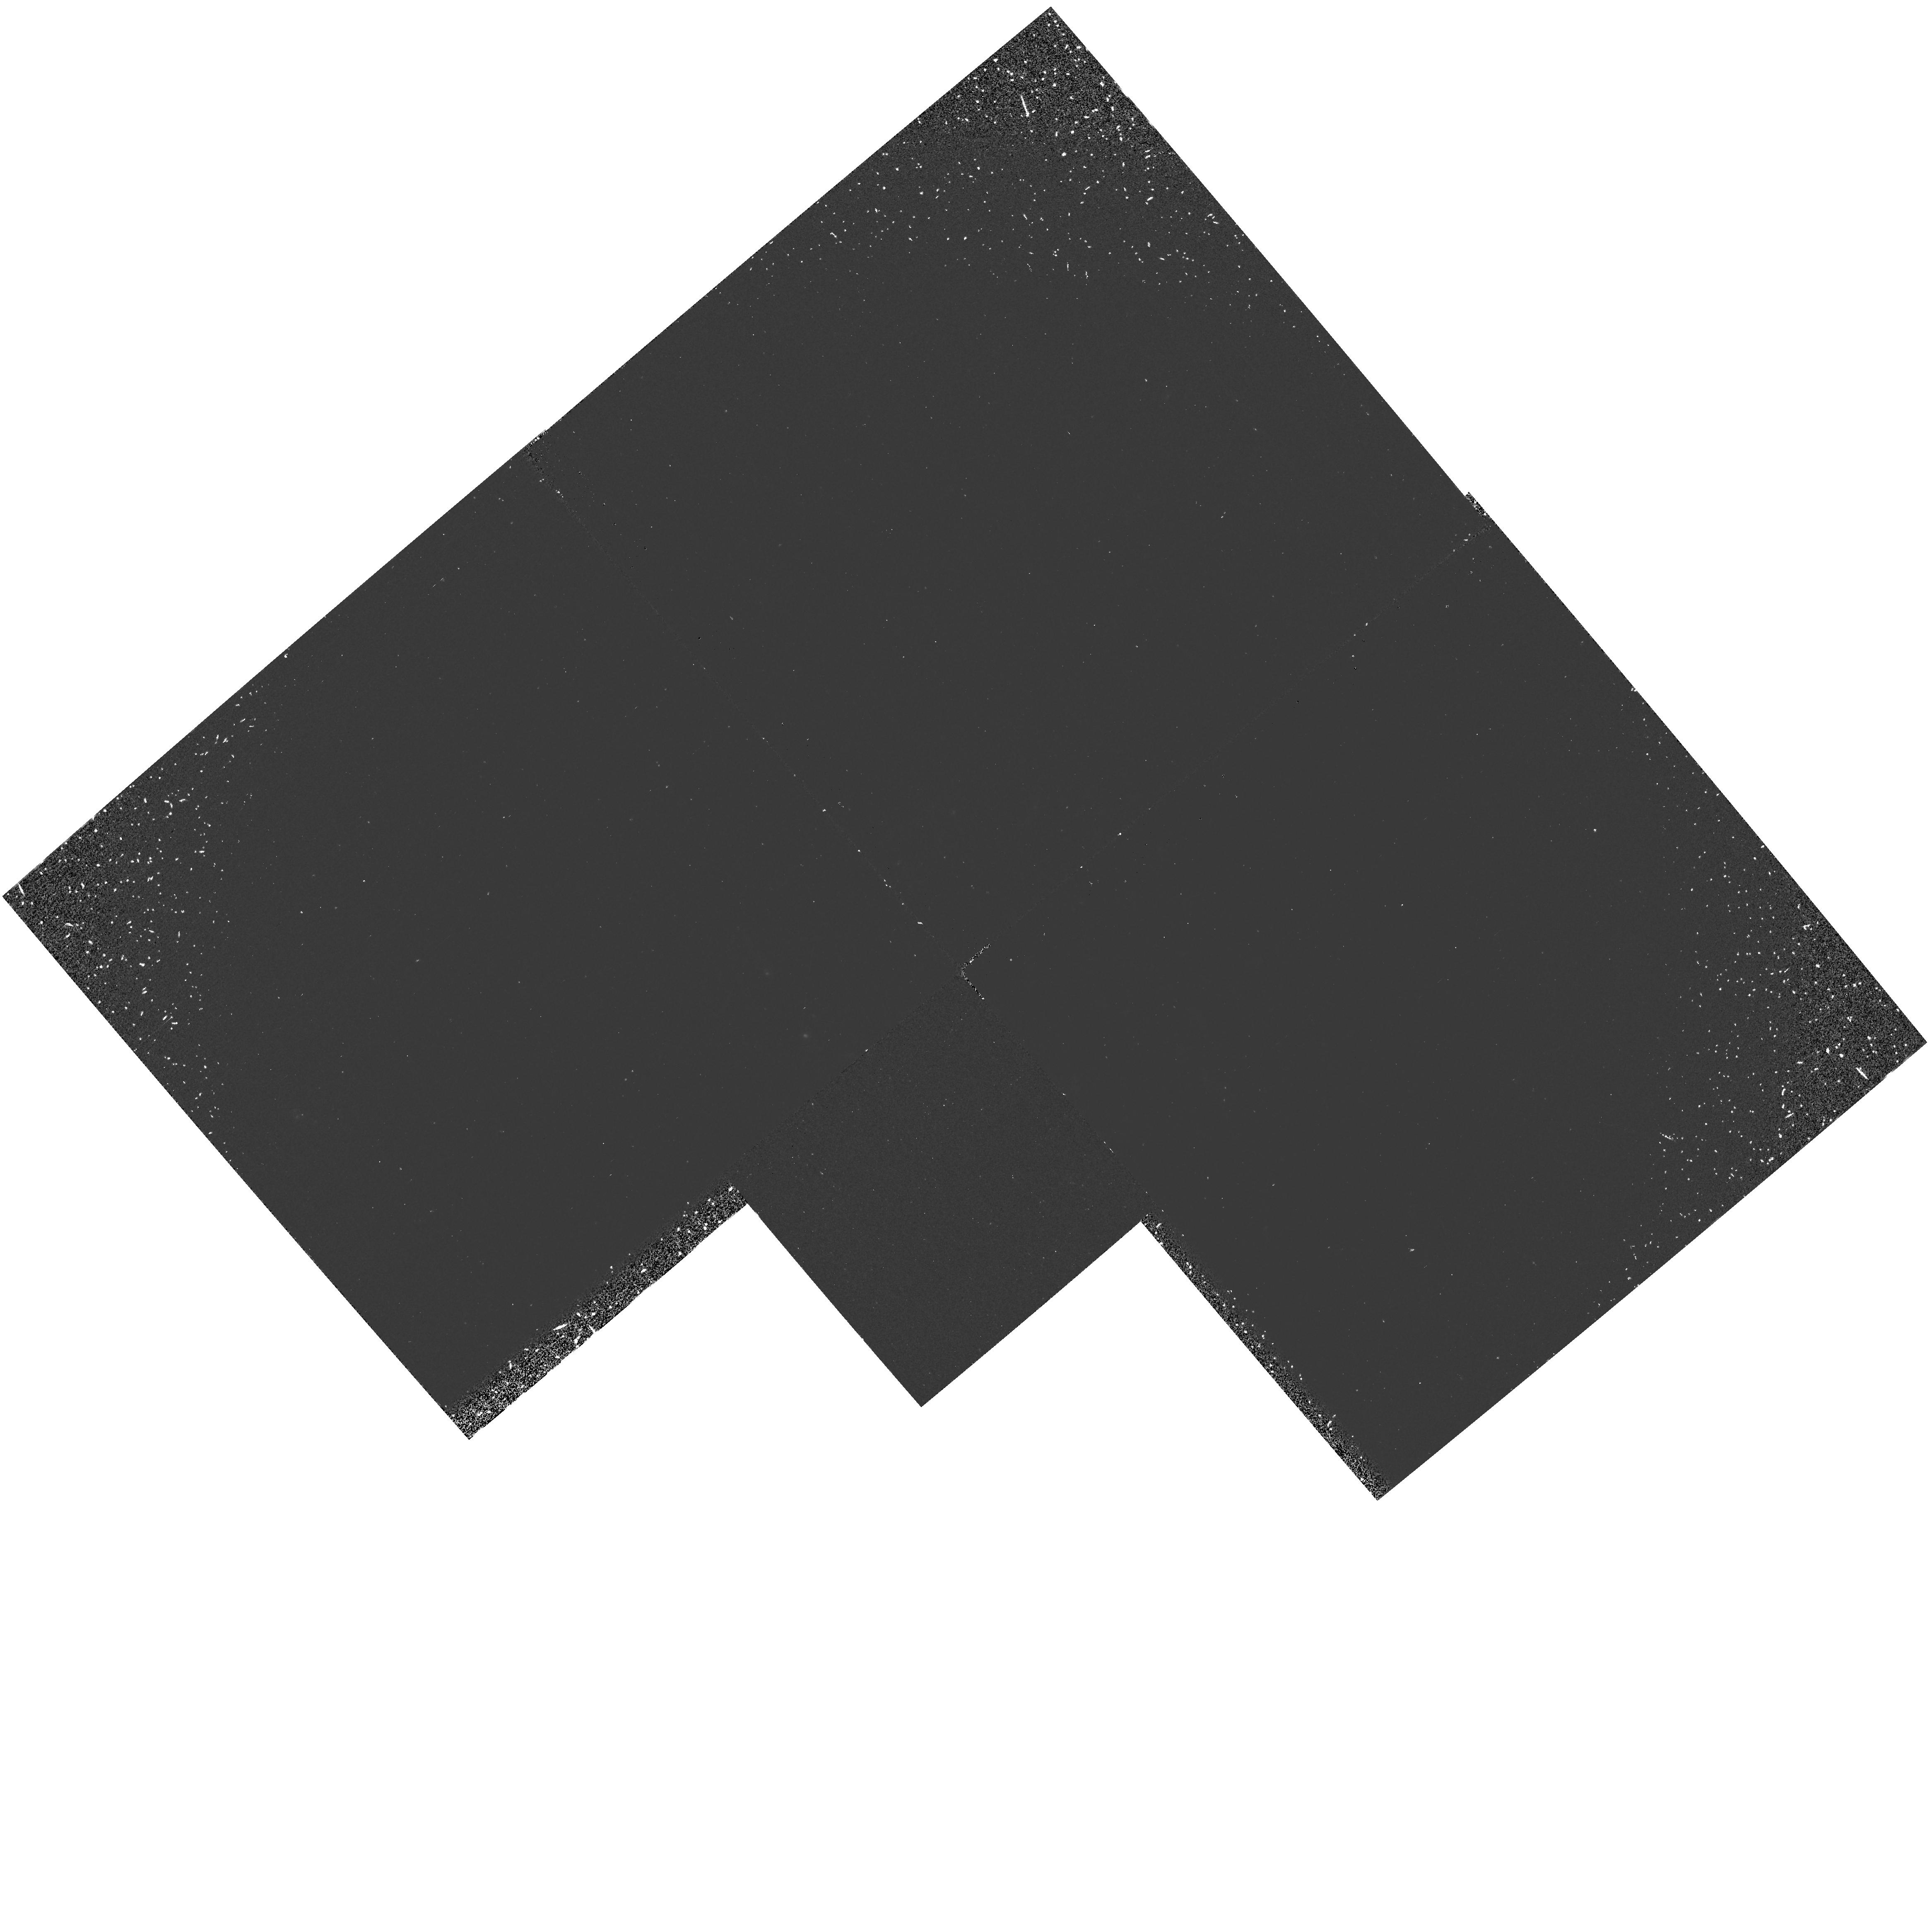
Target: SN1994I. Instrument: WFPC2/PC. Filter: F160BW. Exposure: 33 min. Observation ID: hst_5623_03_wfpc2_pc_f160bw_u2dw03

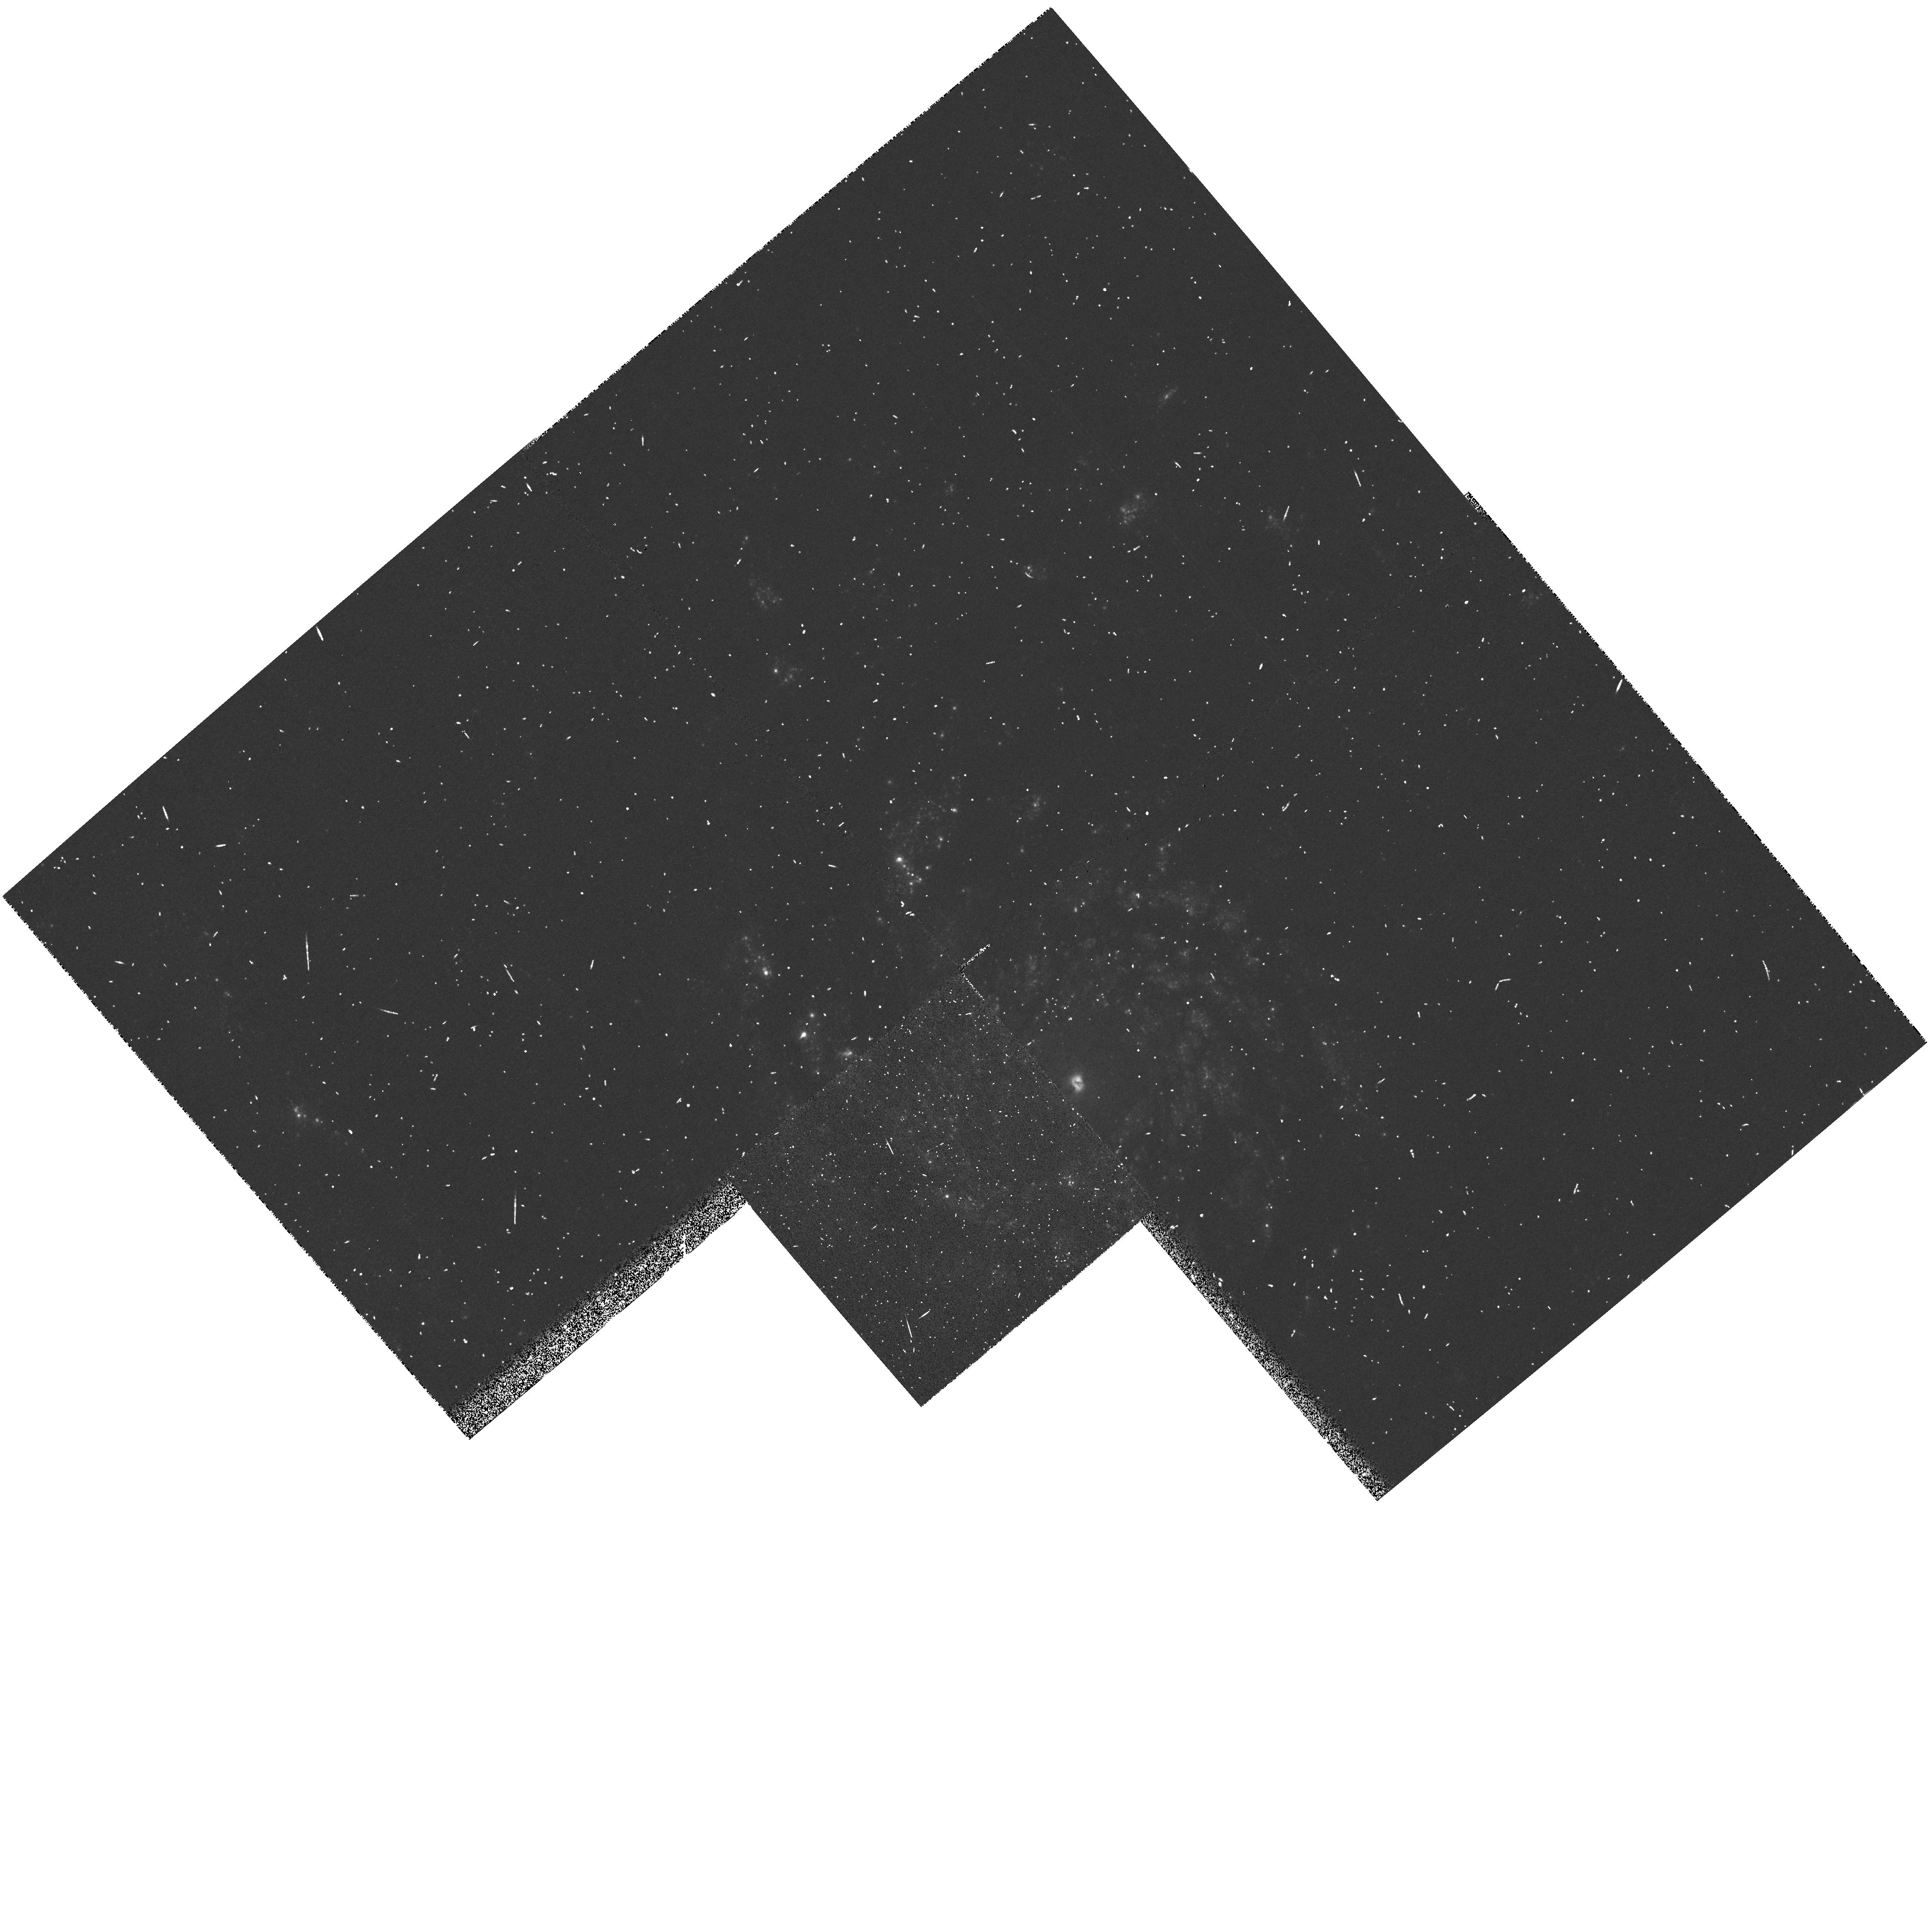
Target: SN1994I. Instrument: WFPC2/PC. Filter: F336W. Exposure: 3 min. Observation ID: hst_5623_03_wfpc2_pc_f336w_u2dw03

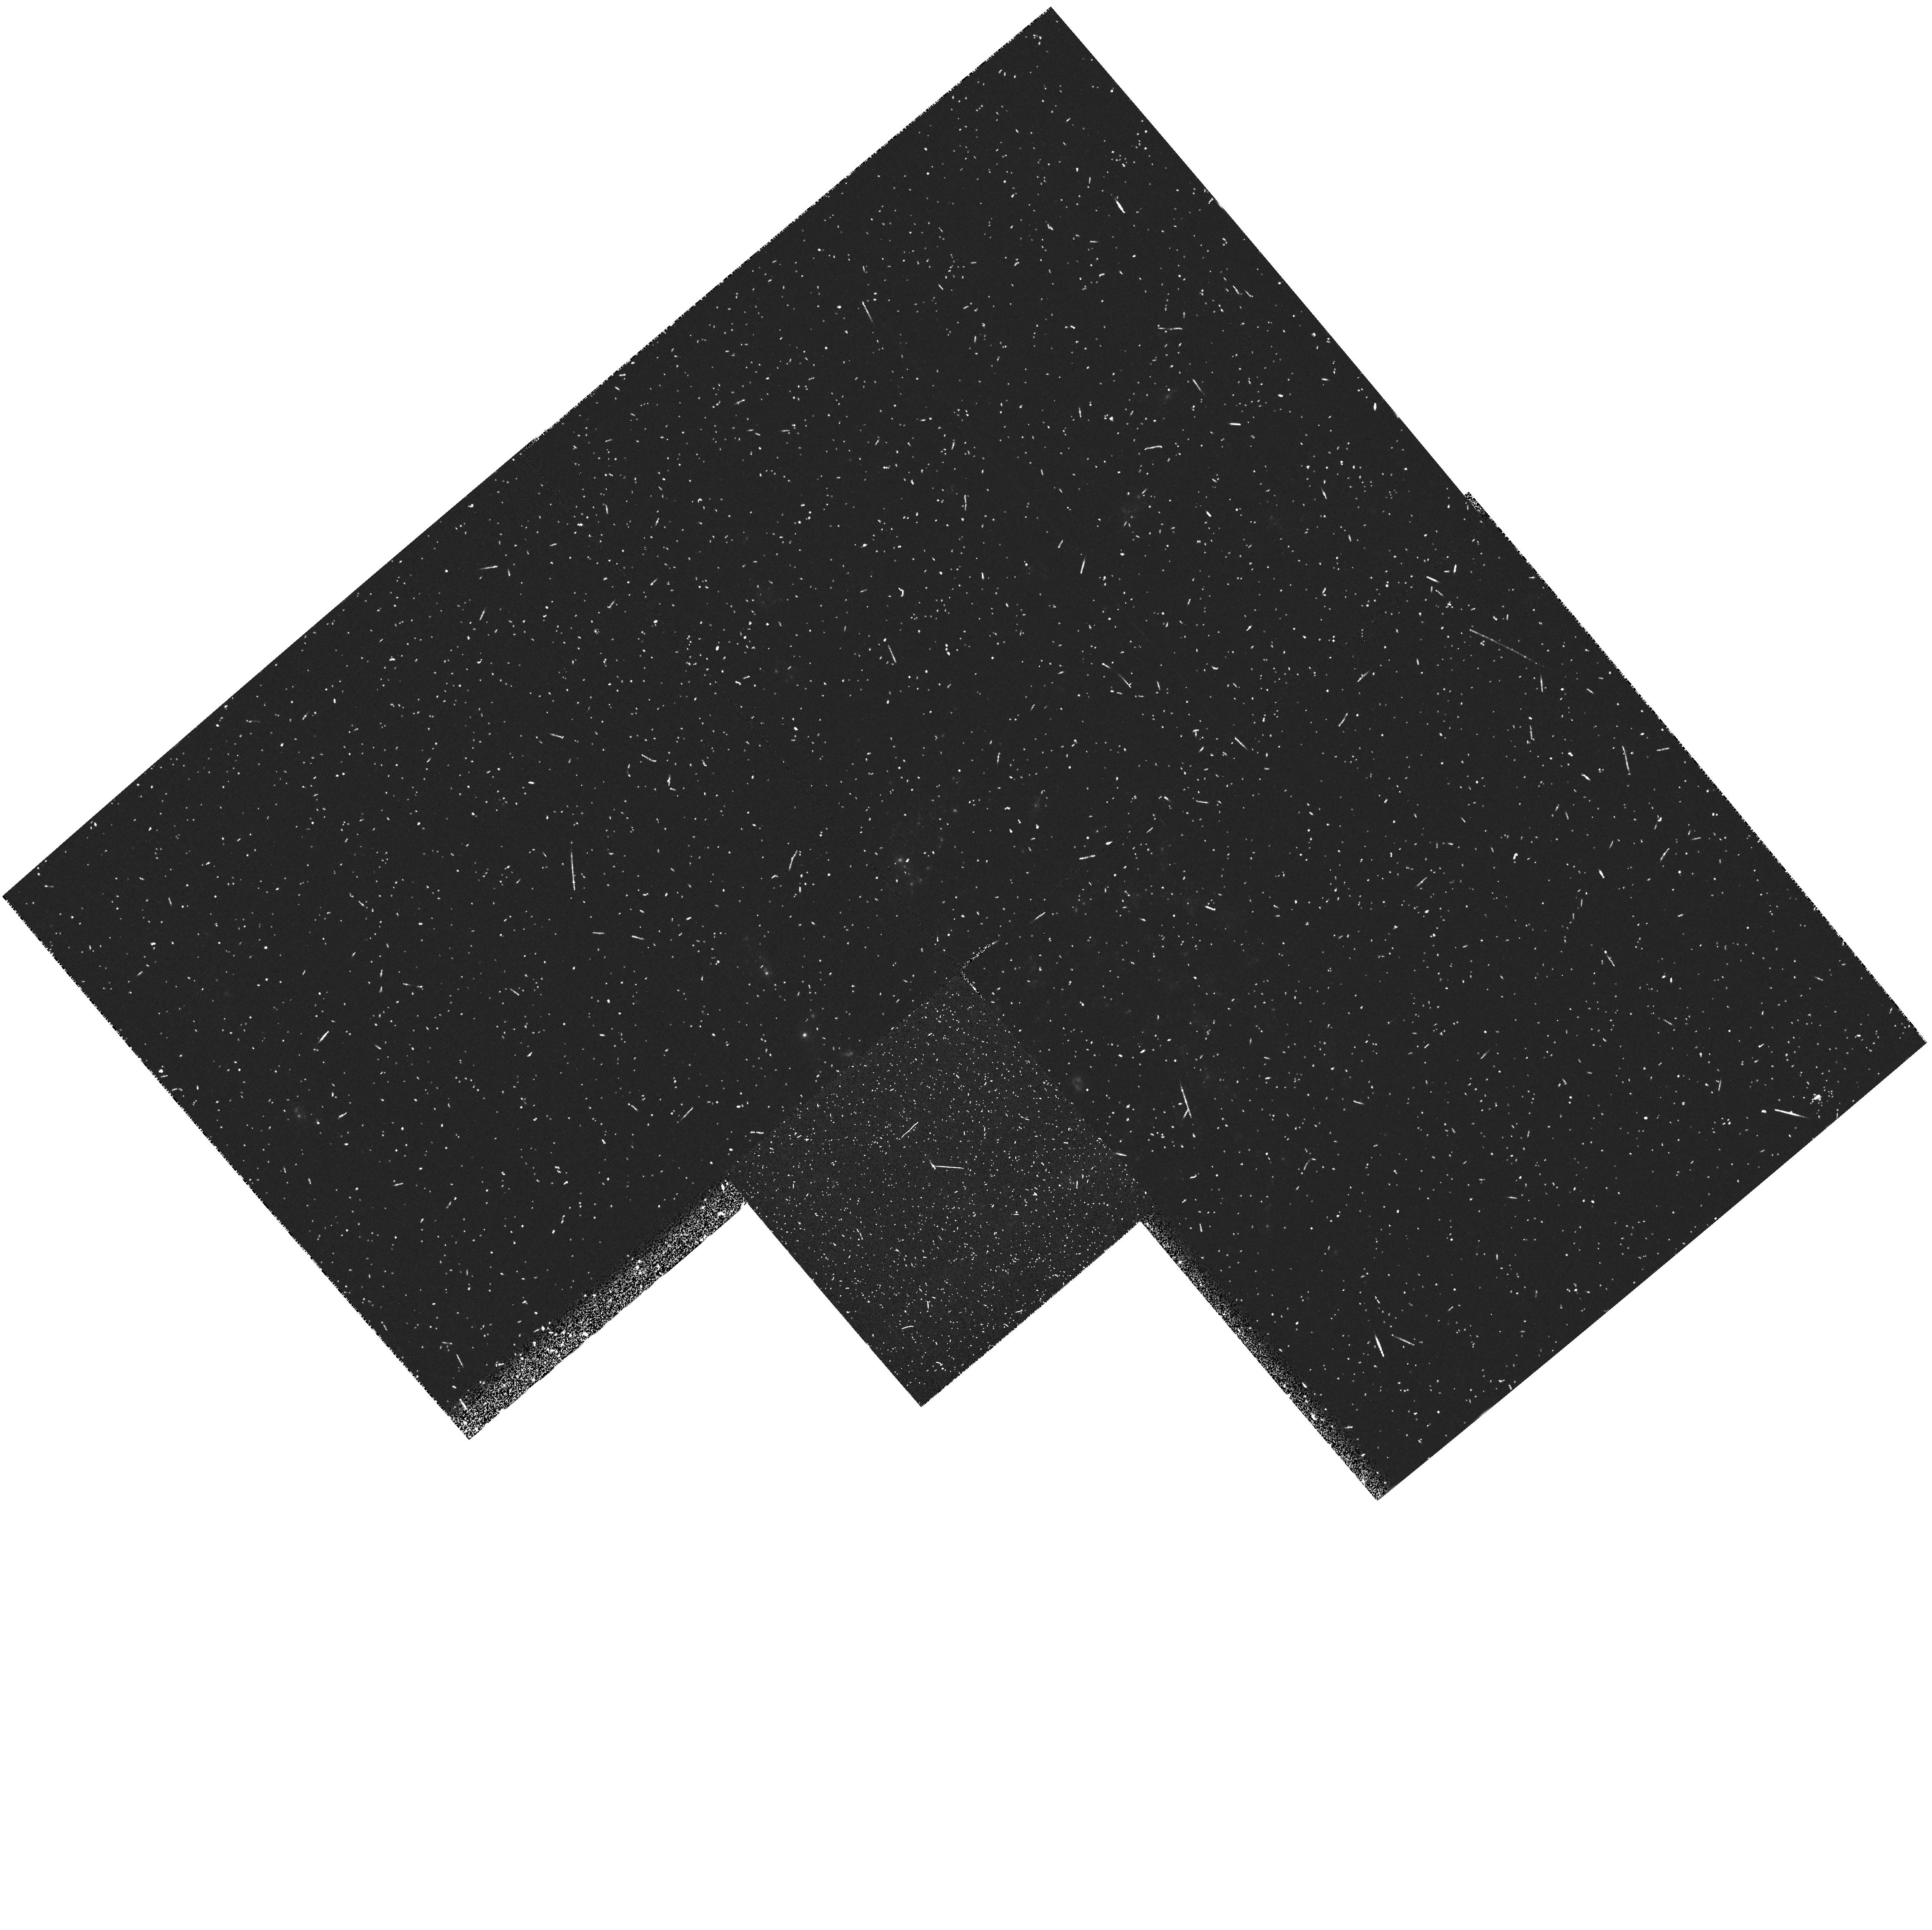
Target: SN1994I. Instrument: WFPC2/PC. Filter: F255W. Exposure: 8 min. Observation ID: hst_5623_03_wfpc2_pc_f255w_u2dw03

SINS:  THE SUPERNOVA INTENSIVE STUDY TARGET OF OPPORTUNITY - CYCLE 4 (PI: Kirshner, Robert P.)

We are now underway in our intensive study of supernovae with HST. This long-term project promises to illuminate problems in stellar evolution, the mechanism of stellar explosion, nucleosynthesis, the energetics of interstellar gas, and the extragalactic distance scale. Initial observations, starting in the Spring of 1992, show that HST observations of SN 1987A are rich in content and that these high-minded goals can actually be achieved. Our HST observations of a new supernova, SN1992A, demonstrate that Target-of-Opportunity observations with HST are worth the effort. We were poised to observe SN 1993J in M81 and we obtained a beautiful UV/optical spectrum from an early epoch of this peculiar supernova. Our plan in this program is to initiate a new Target-of-Opportunity supernova for Cycle 4. SN 1992A and SN 1993J demonstrated our ability to orchestrate observations from the ground, with IUE, and from HST to investigate important issues in supernova research.